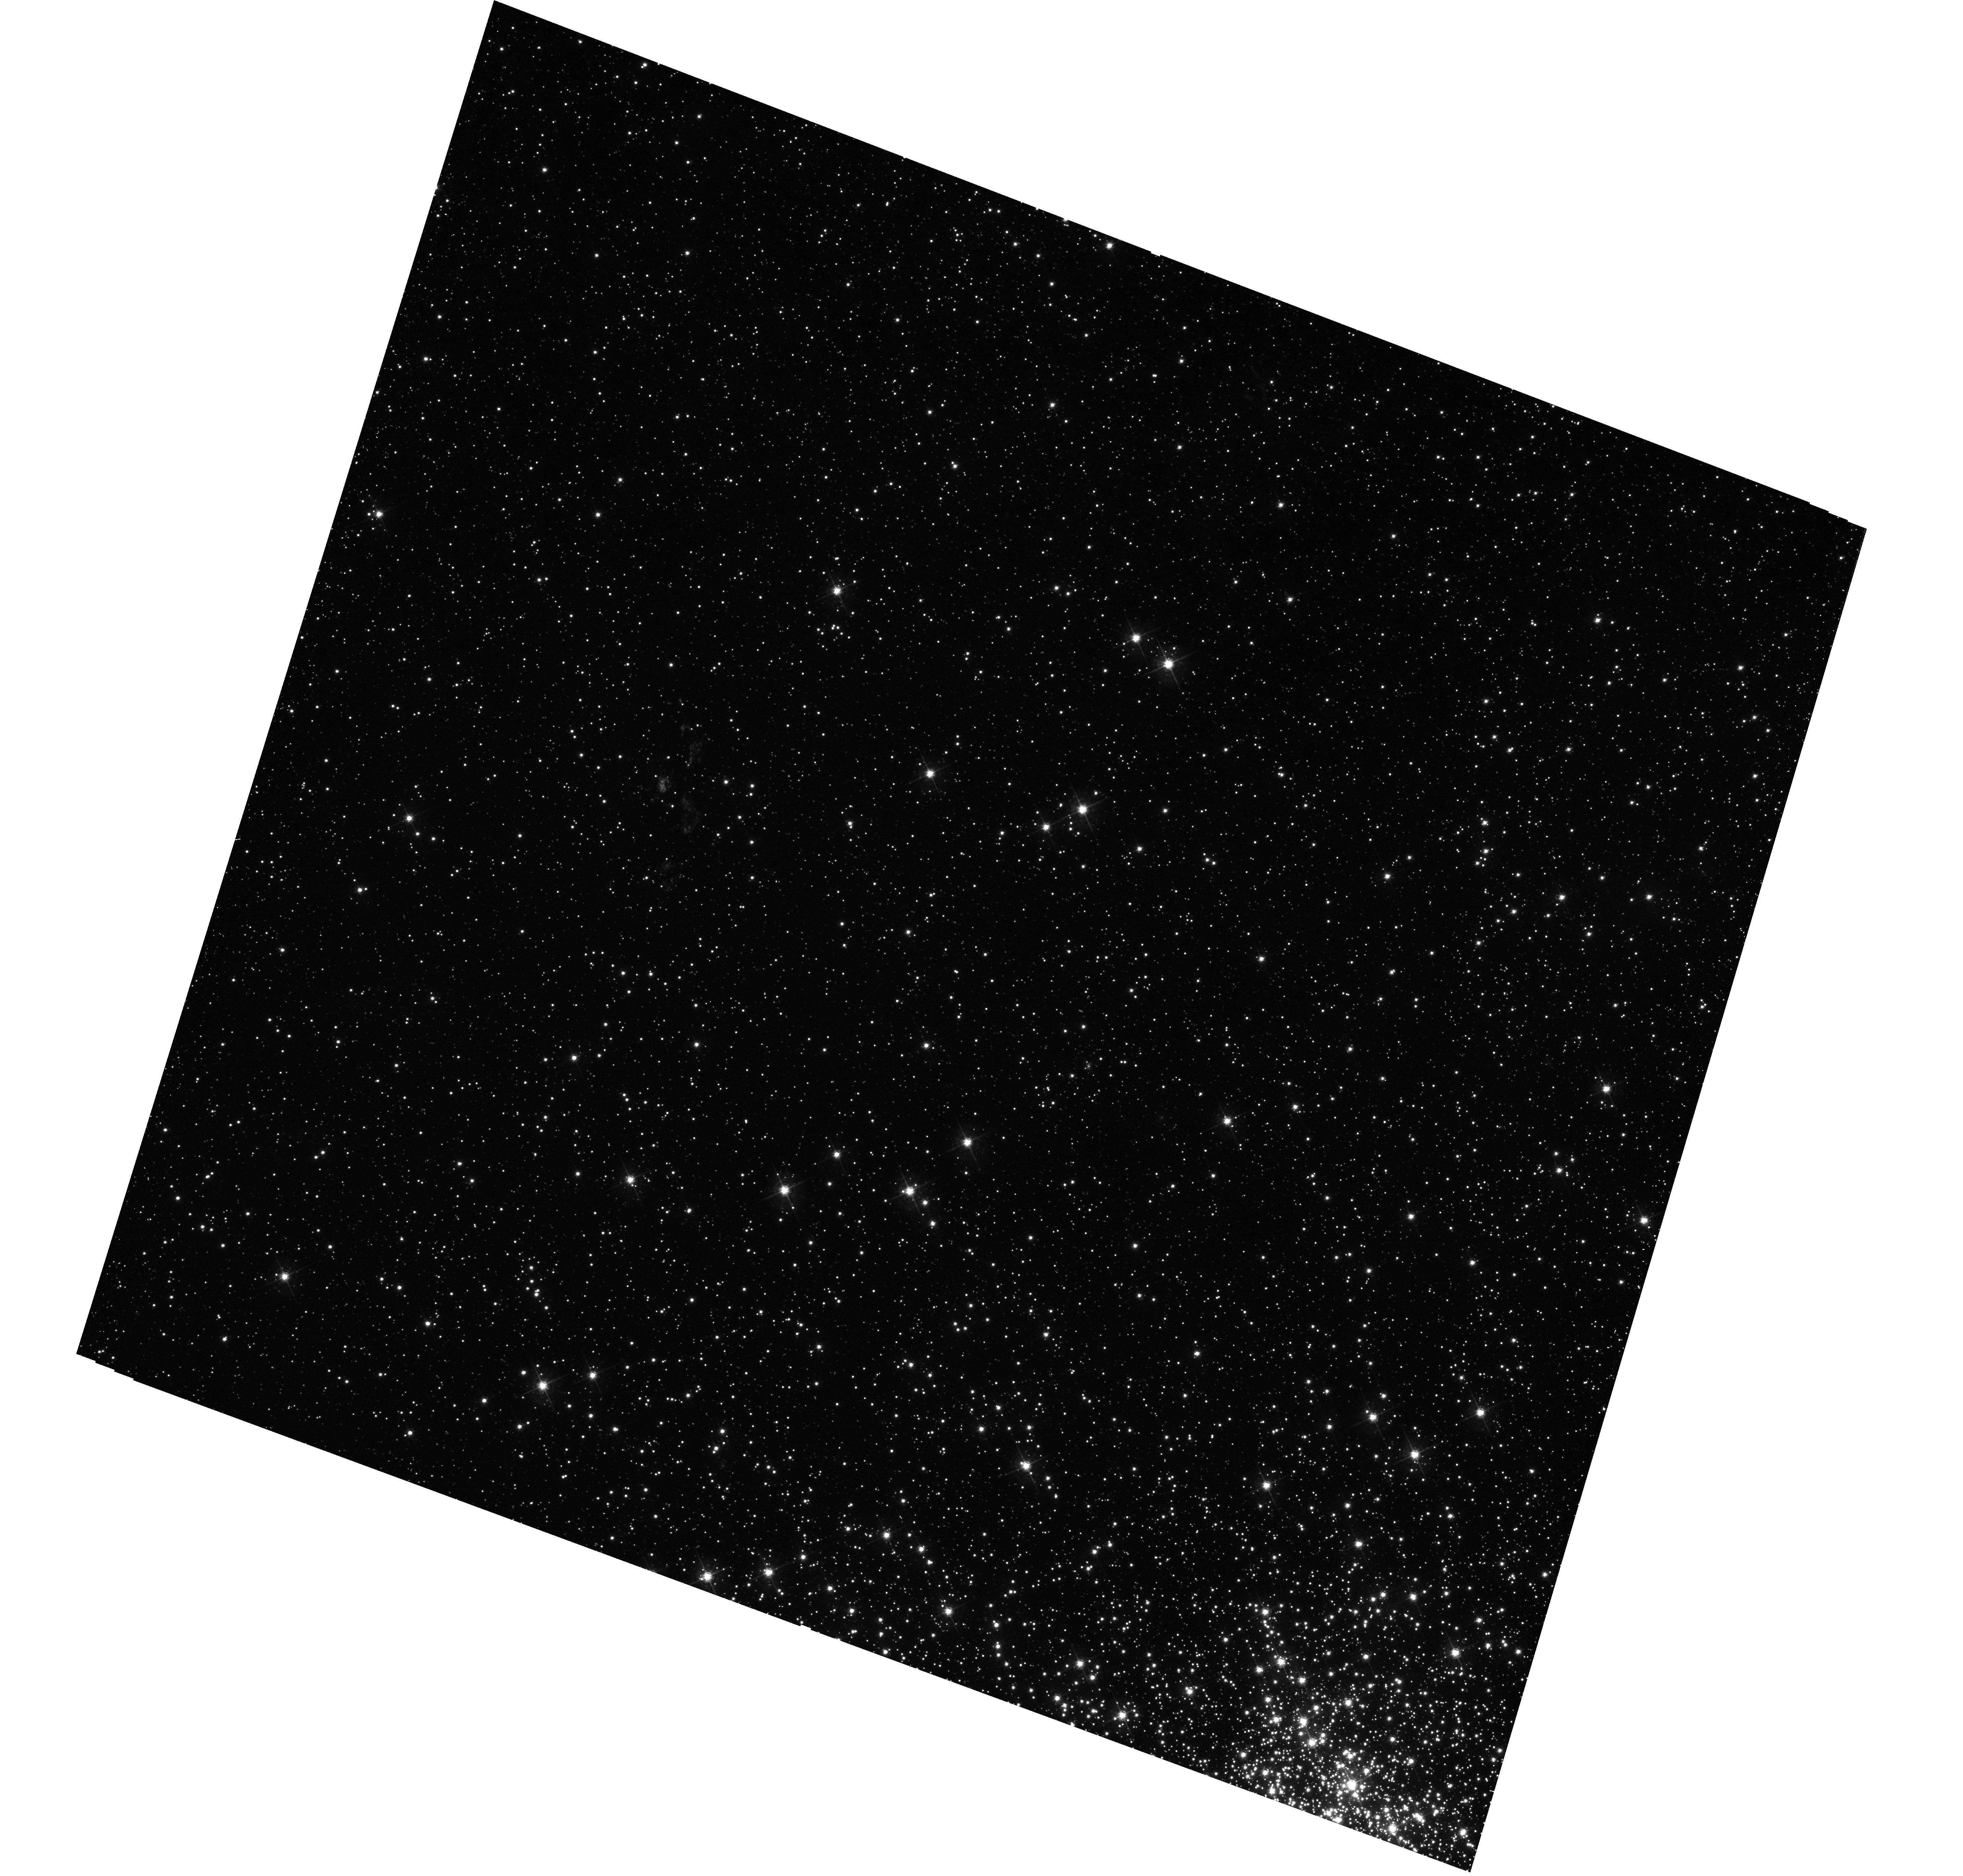
Target: N103B. Instrument: WFC3/UVIS. Filter: F547M. Exposure: 13 min. Observation ID: hst_14359_01_wfc3_uvis_f547m_id2101

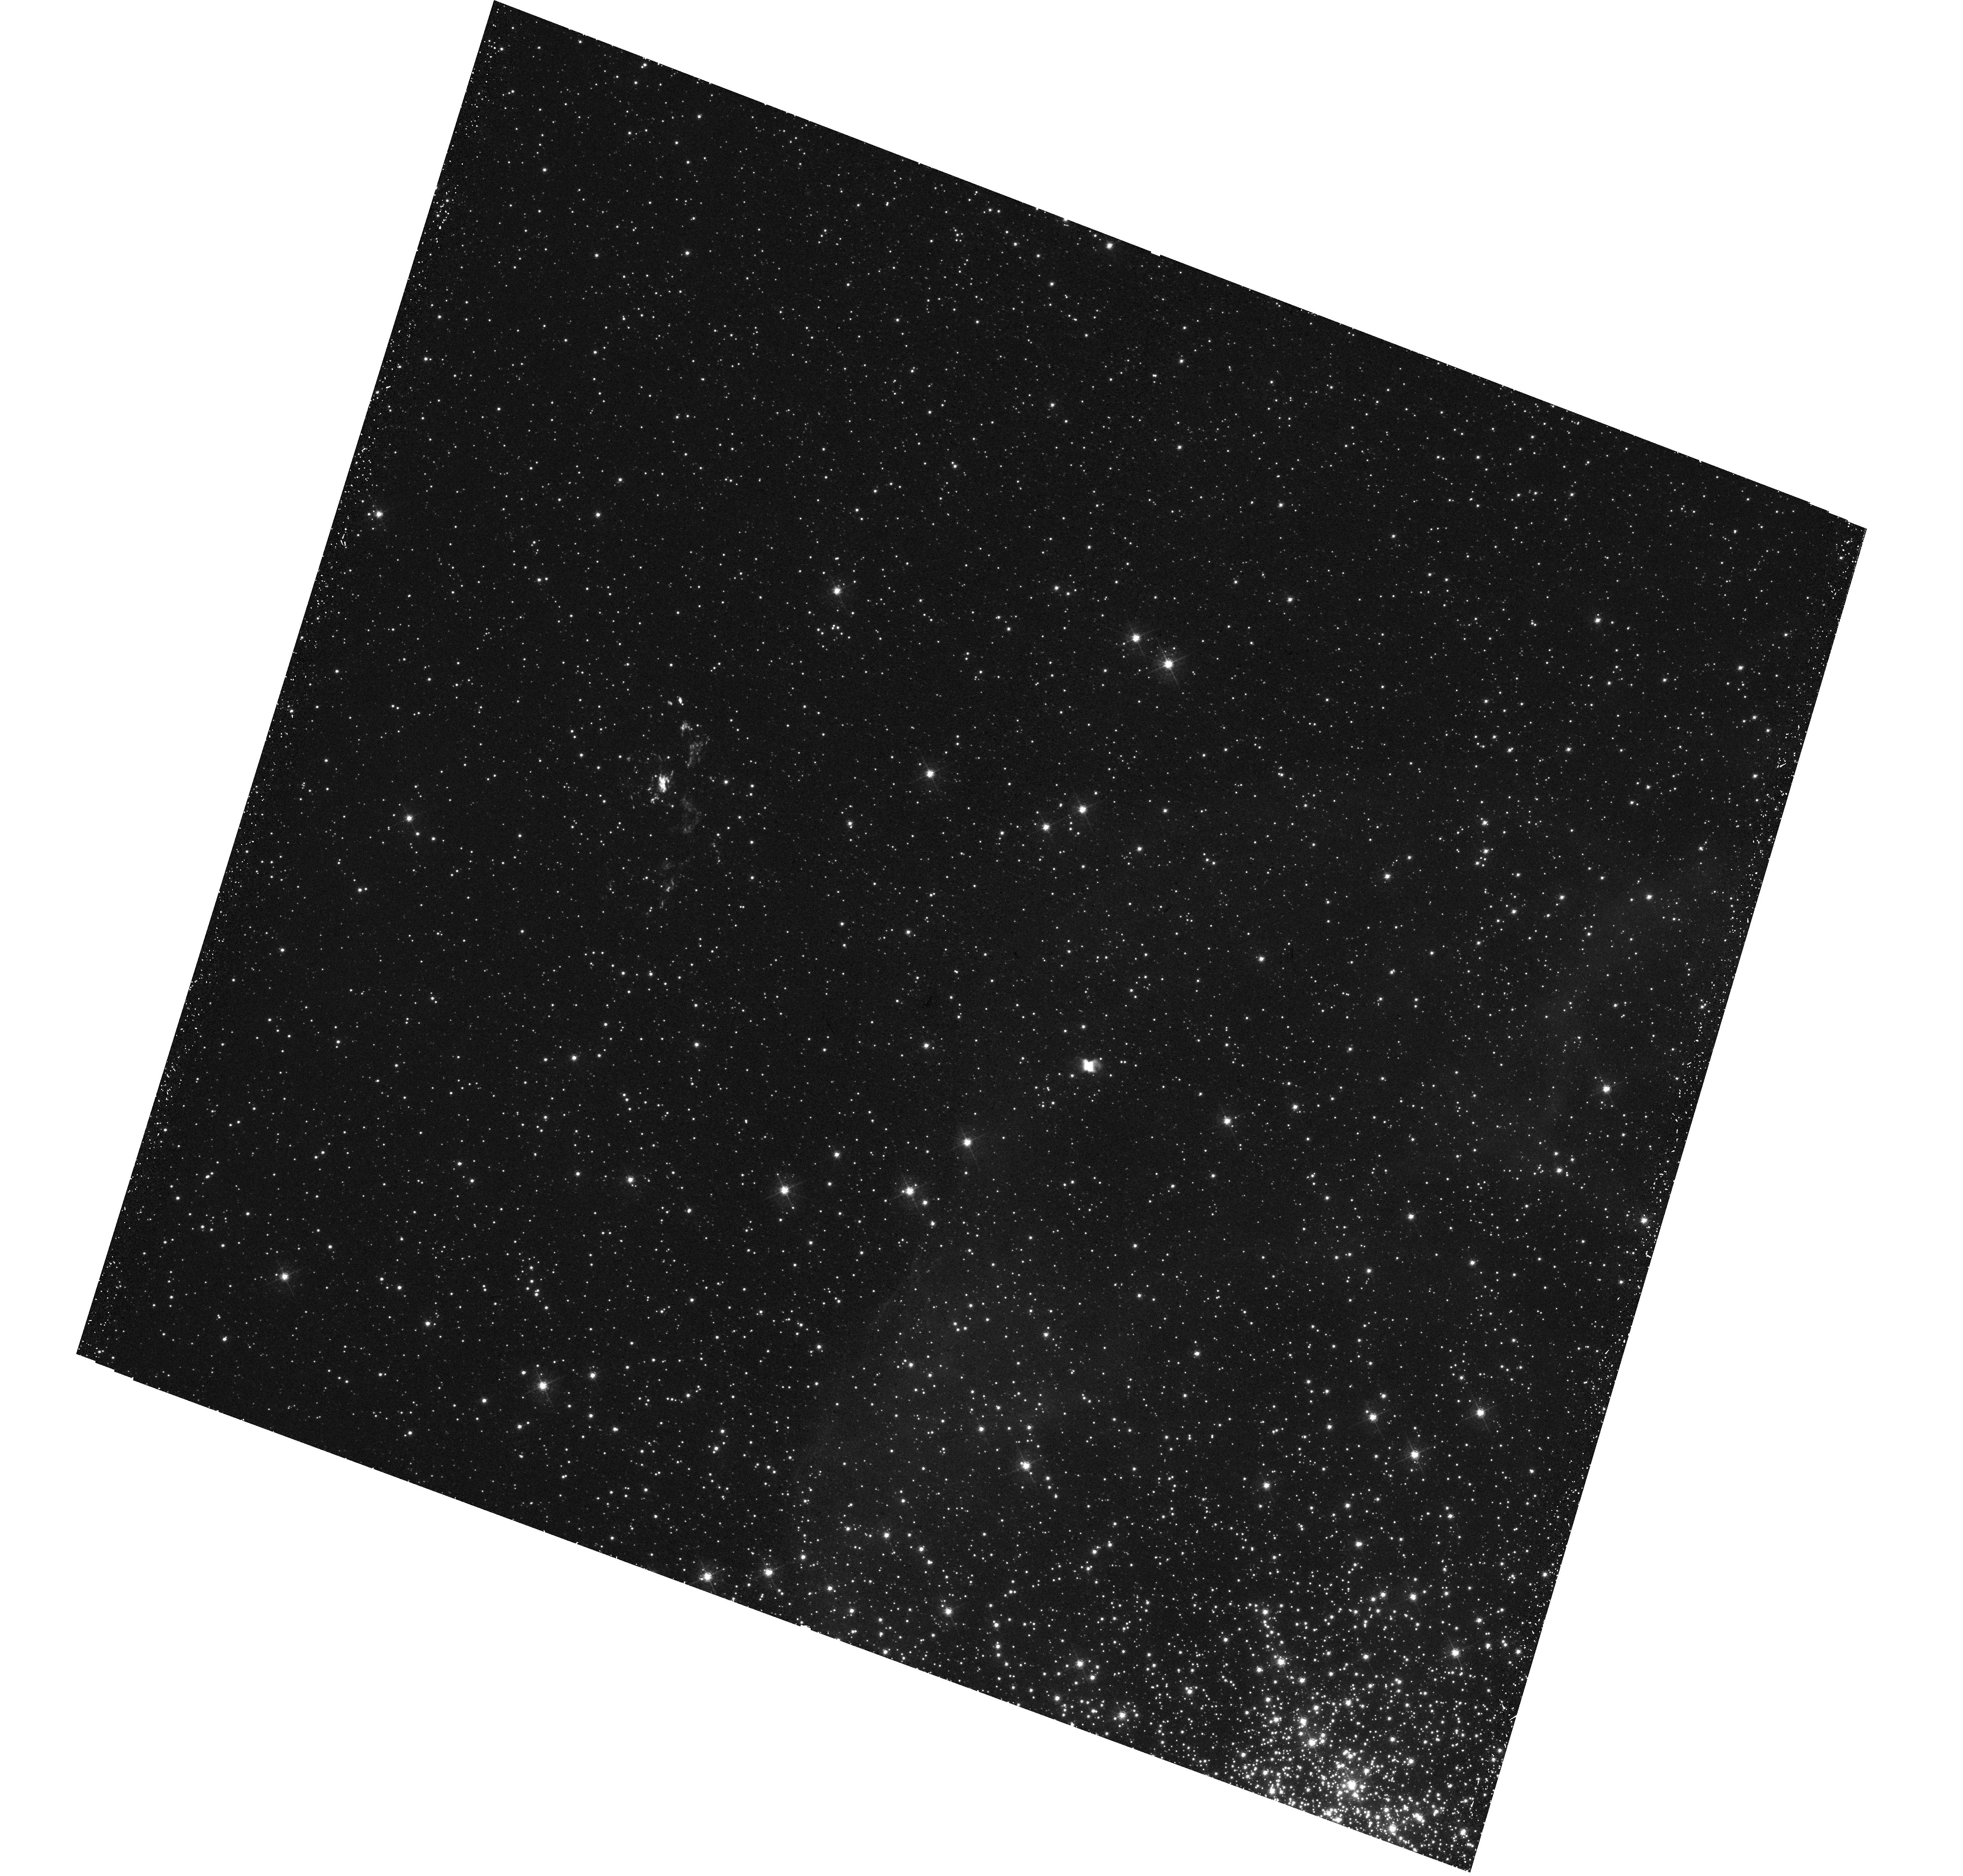
Target: N103B. Instrument: WFC3/UVIS. Filter: F502N. Exposure: 34 min. Observation ID: hst_14359_01_wfc3_uvis_f502n_id2101

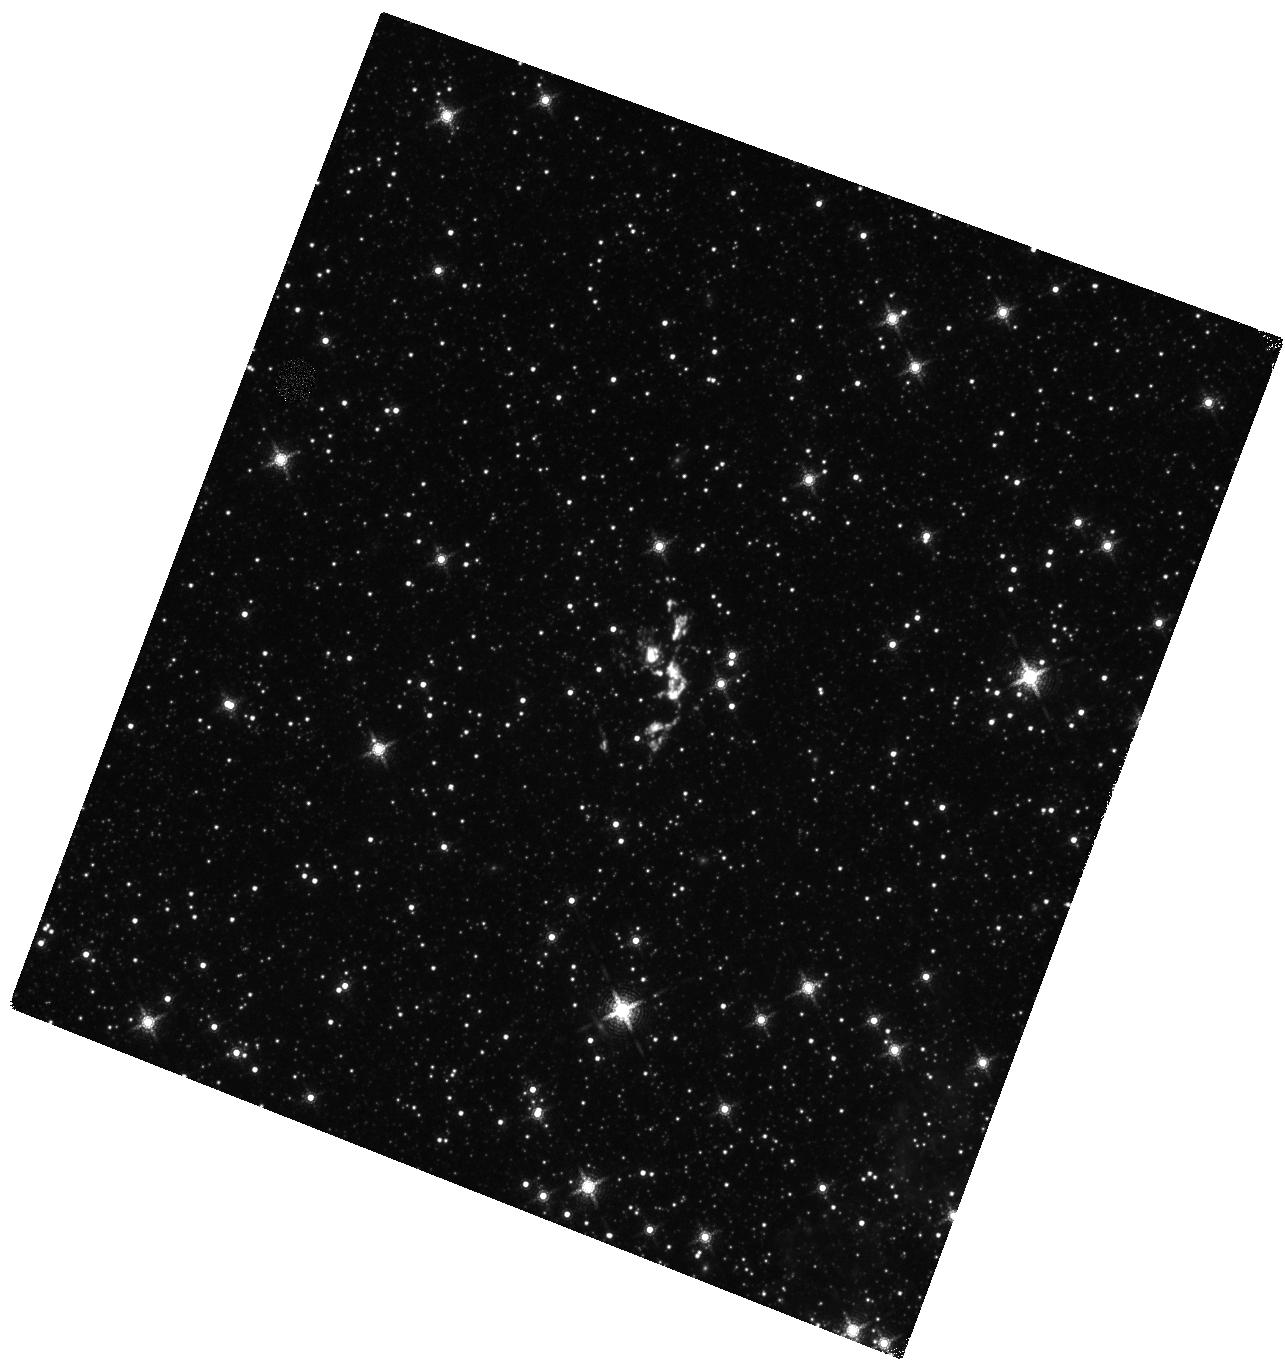
Target: N103B. Instrument: WFC3/IR. Filter: F164N. Exposure: 34 min. Observation ID: hst_14359_01_wfc3_ir_f164n_id2101

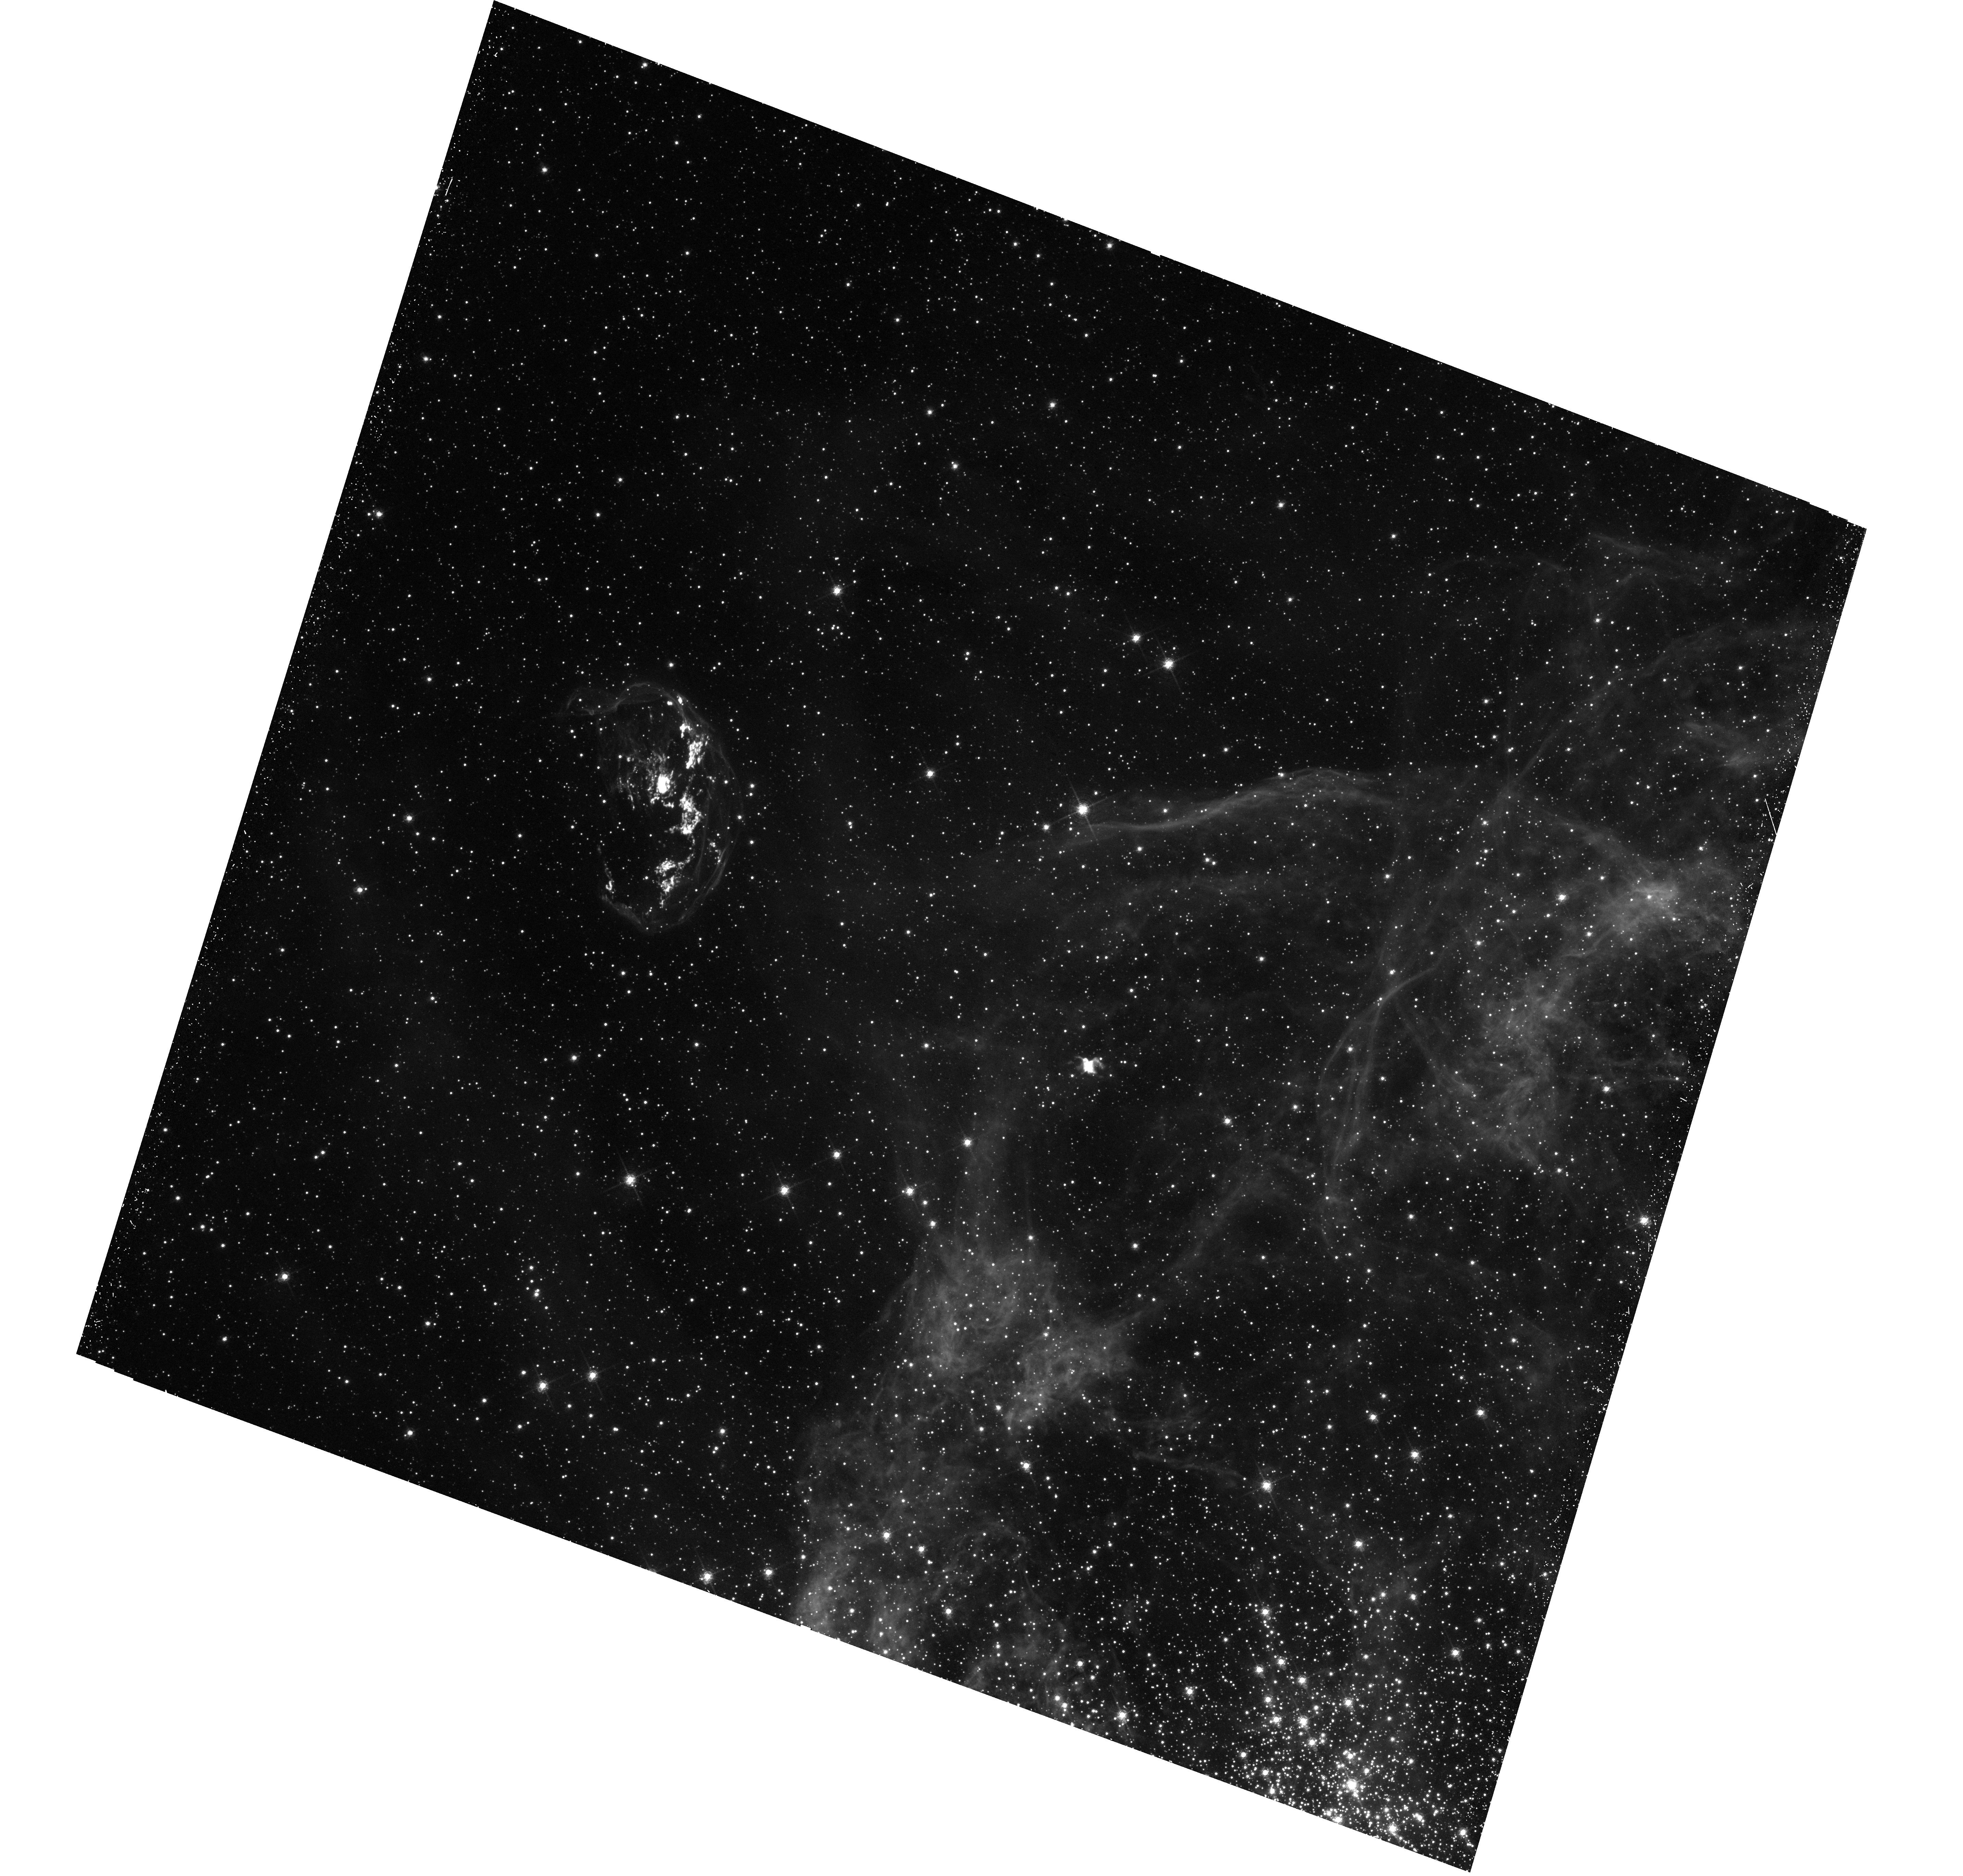
Target: N103B. Instrument: WFC3/UVIS. Filter: F657N. Exposure: 50 min. Observation ID: hst_14359_01_wfc3_uvis_f657n_id2101

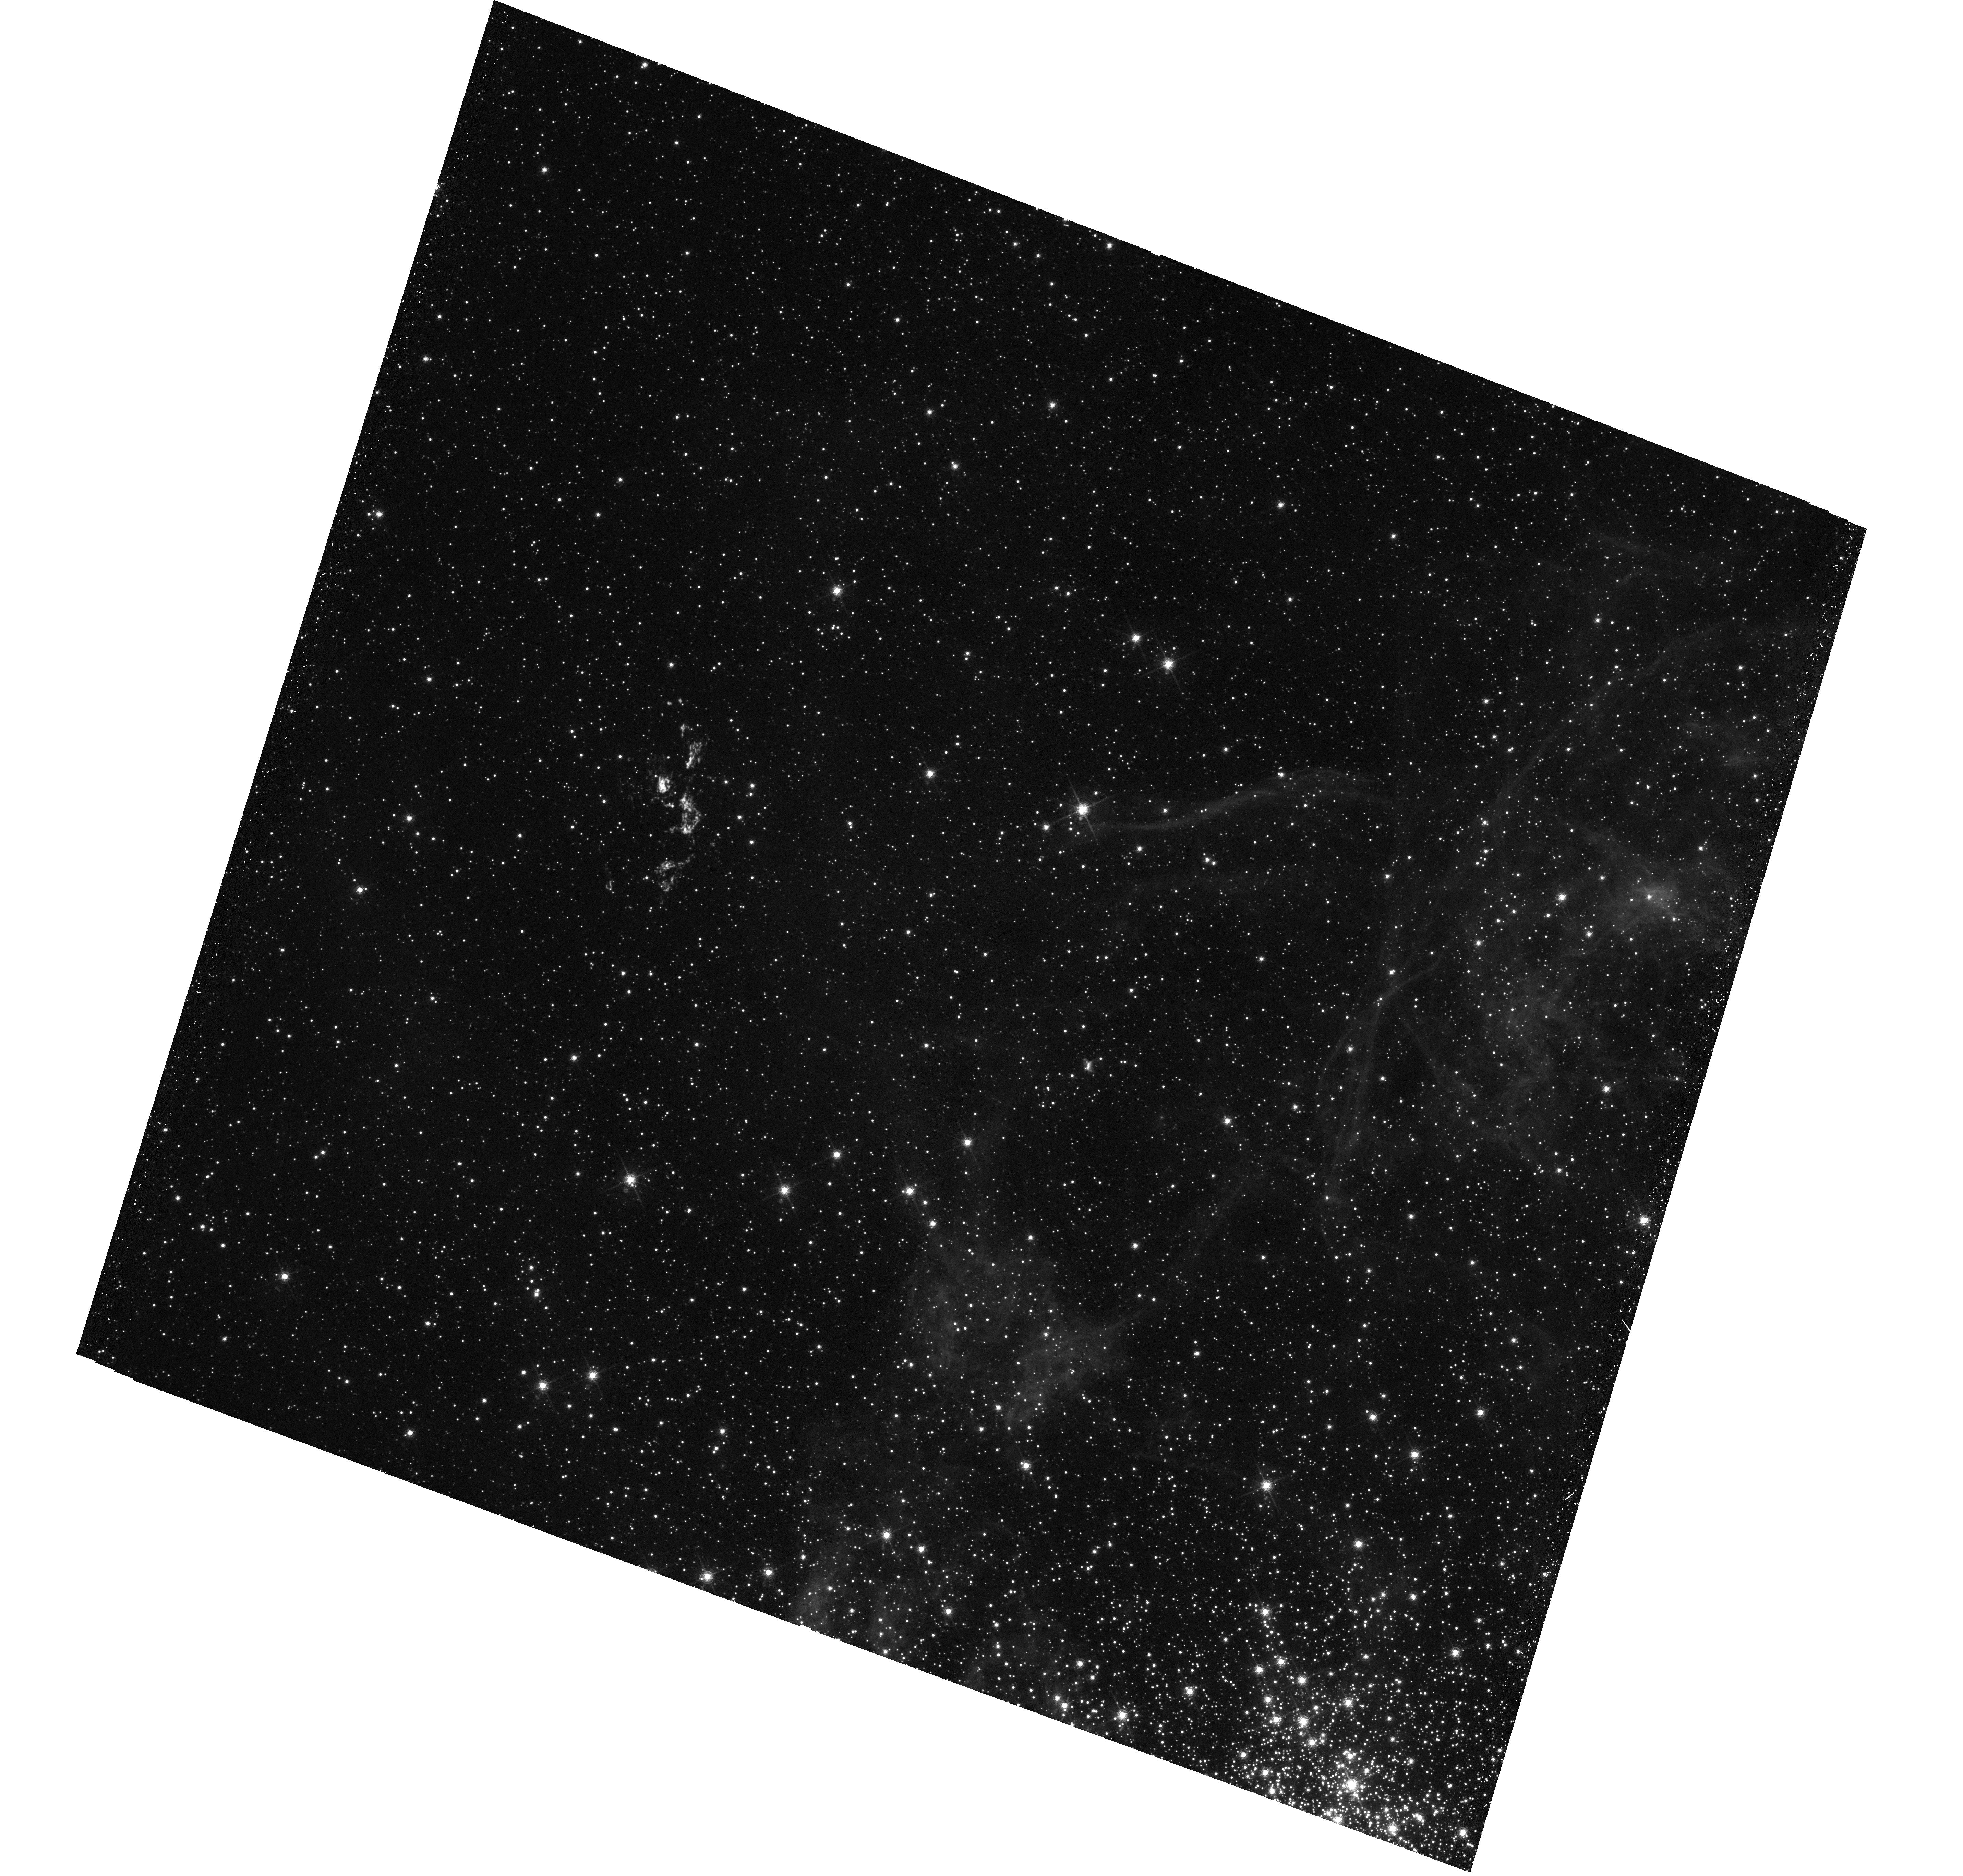
Target: N103B. Instrument: WFC3/UVIS. Filter: F673N. Exposure: 33 min. Observation ID: hst_14359_01_wfc3_uvis_f673n_id2101

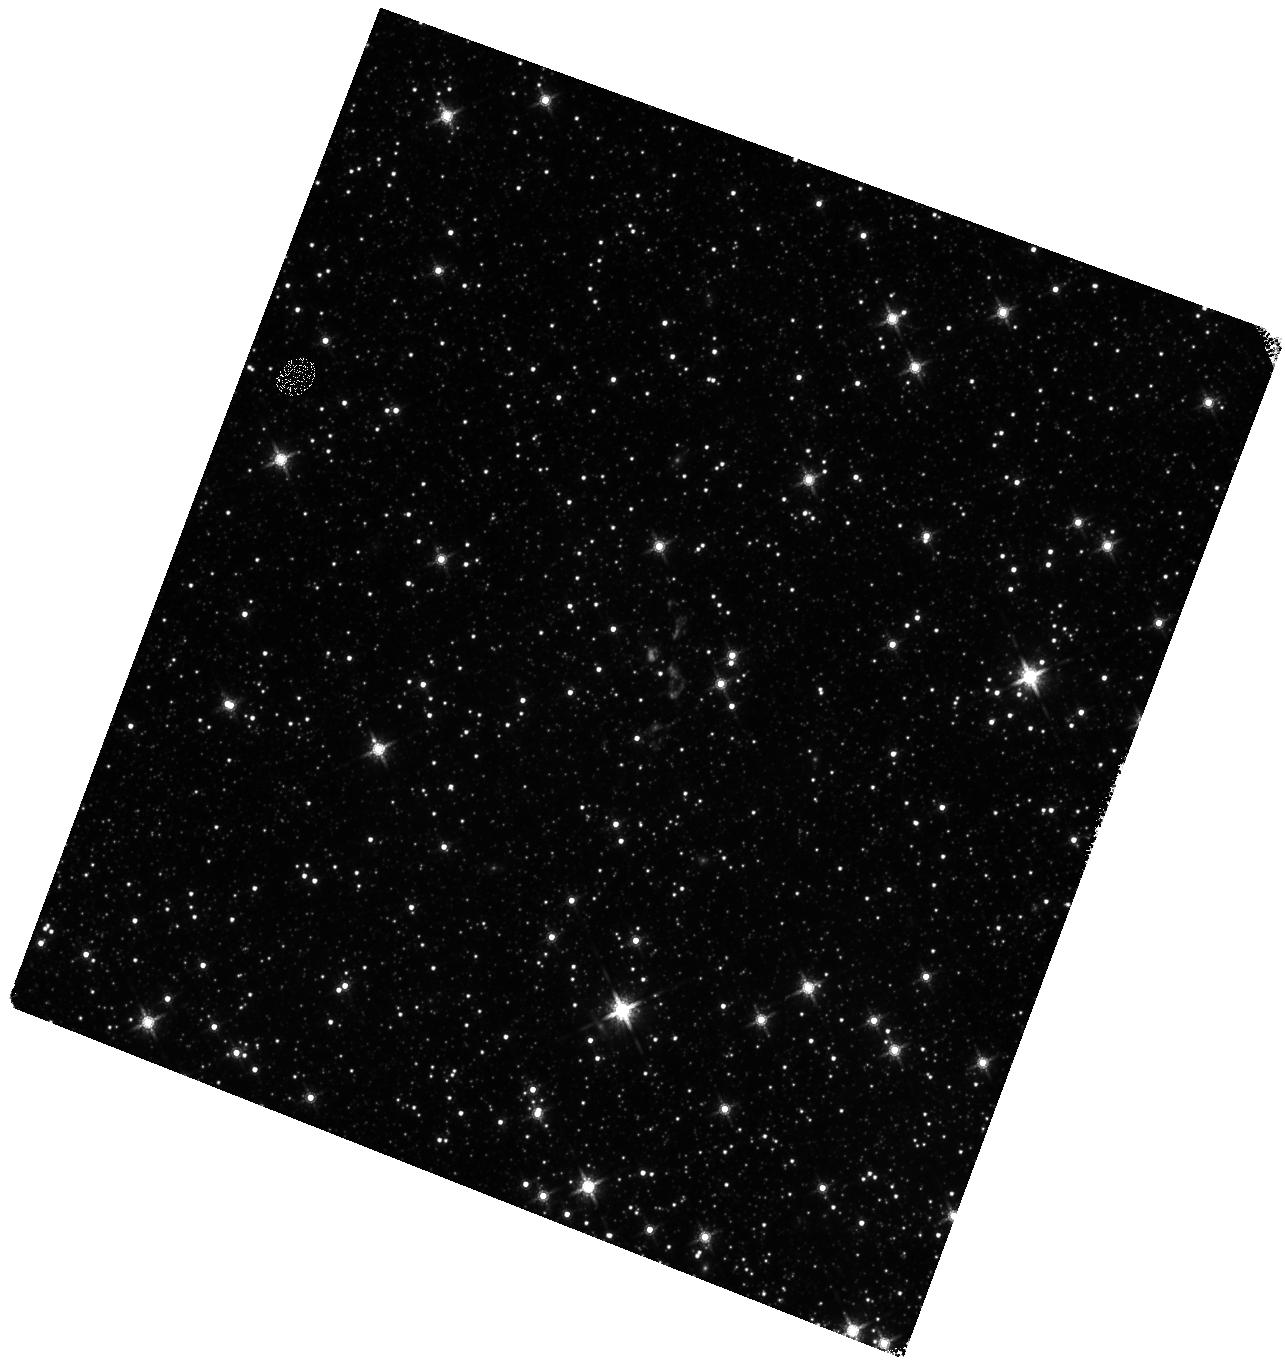
Target: N103B. Instrument: WFC3/IR. Filter: F160W. Exposure: 6 min. Observation ID: hst_14359_01_wfc3_ir_f160w_id2101

N103B: A Type Ia Remnant with Circumstellar Interaction... Keplers Older Cousin? (PI: Williams, Brian)

We have recently found that the LMC supernova remnant N103B is only the second known case (after Kepler's SNR) of a Type Ia SN remnant that is interacting with dense circumstellar material (CSM) long after its explosion (1, 000 years). We are obtaining a deep 400 ks Chandra observation and also received 5 orbits of HST time to study this fascinating object. The nature of the progenitor systems of Type Ia SNe is not well understood. Our WFC3 and COS FUV observations will both locate the SN ejecta products and characterize the distribution of the CSM, presumably created by mass loss from the pre-SN system. We will also measure or put limits on the expansion of the remnant. Together, these observations will illuminate the nature of both the progenitor system and the explosion mechanism itself.